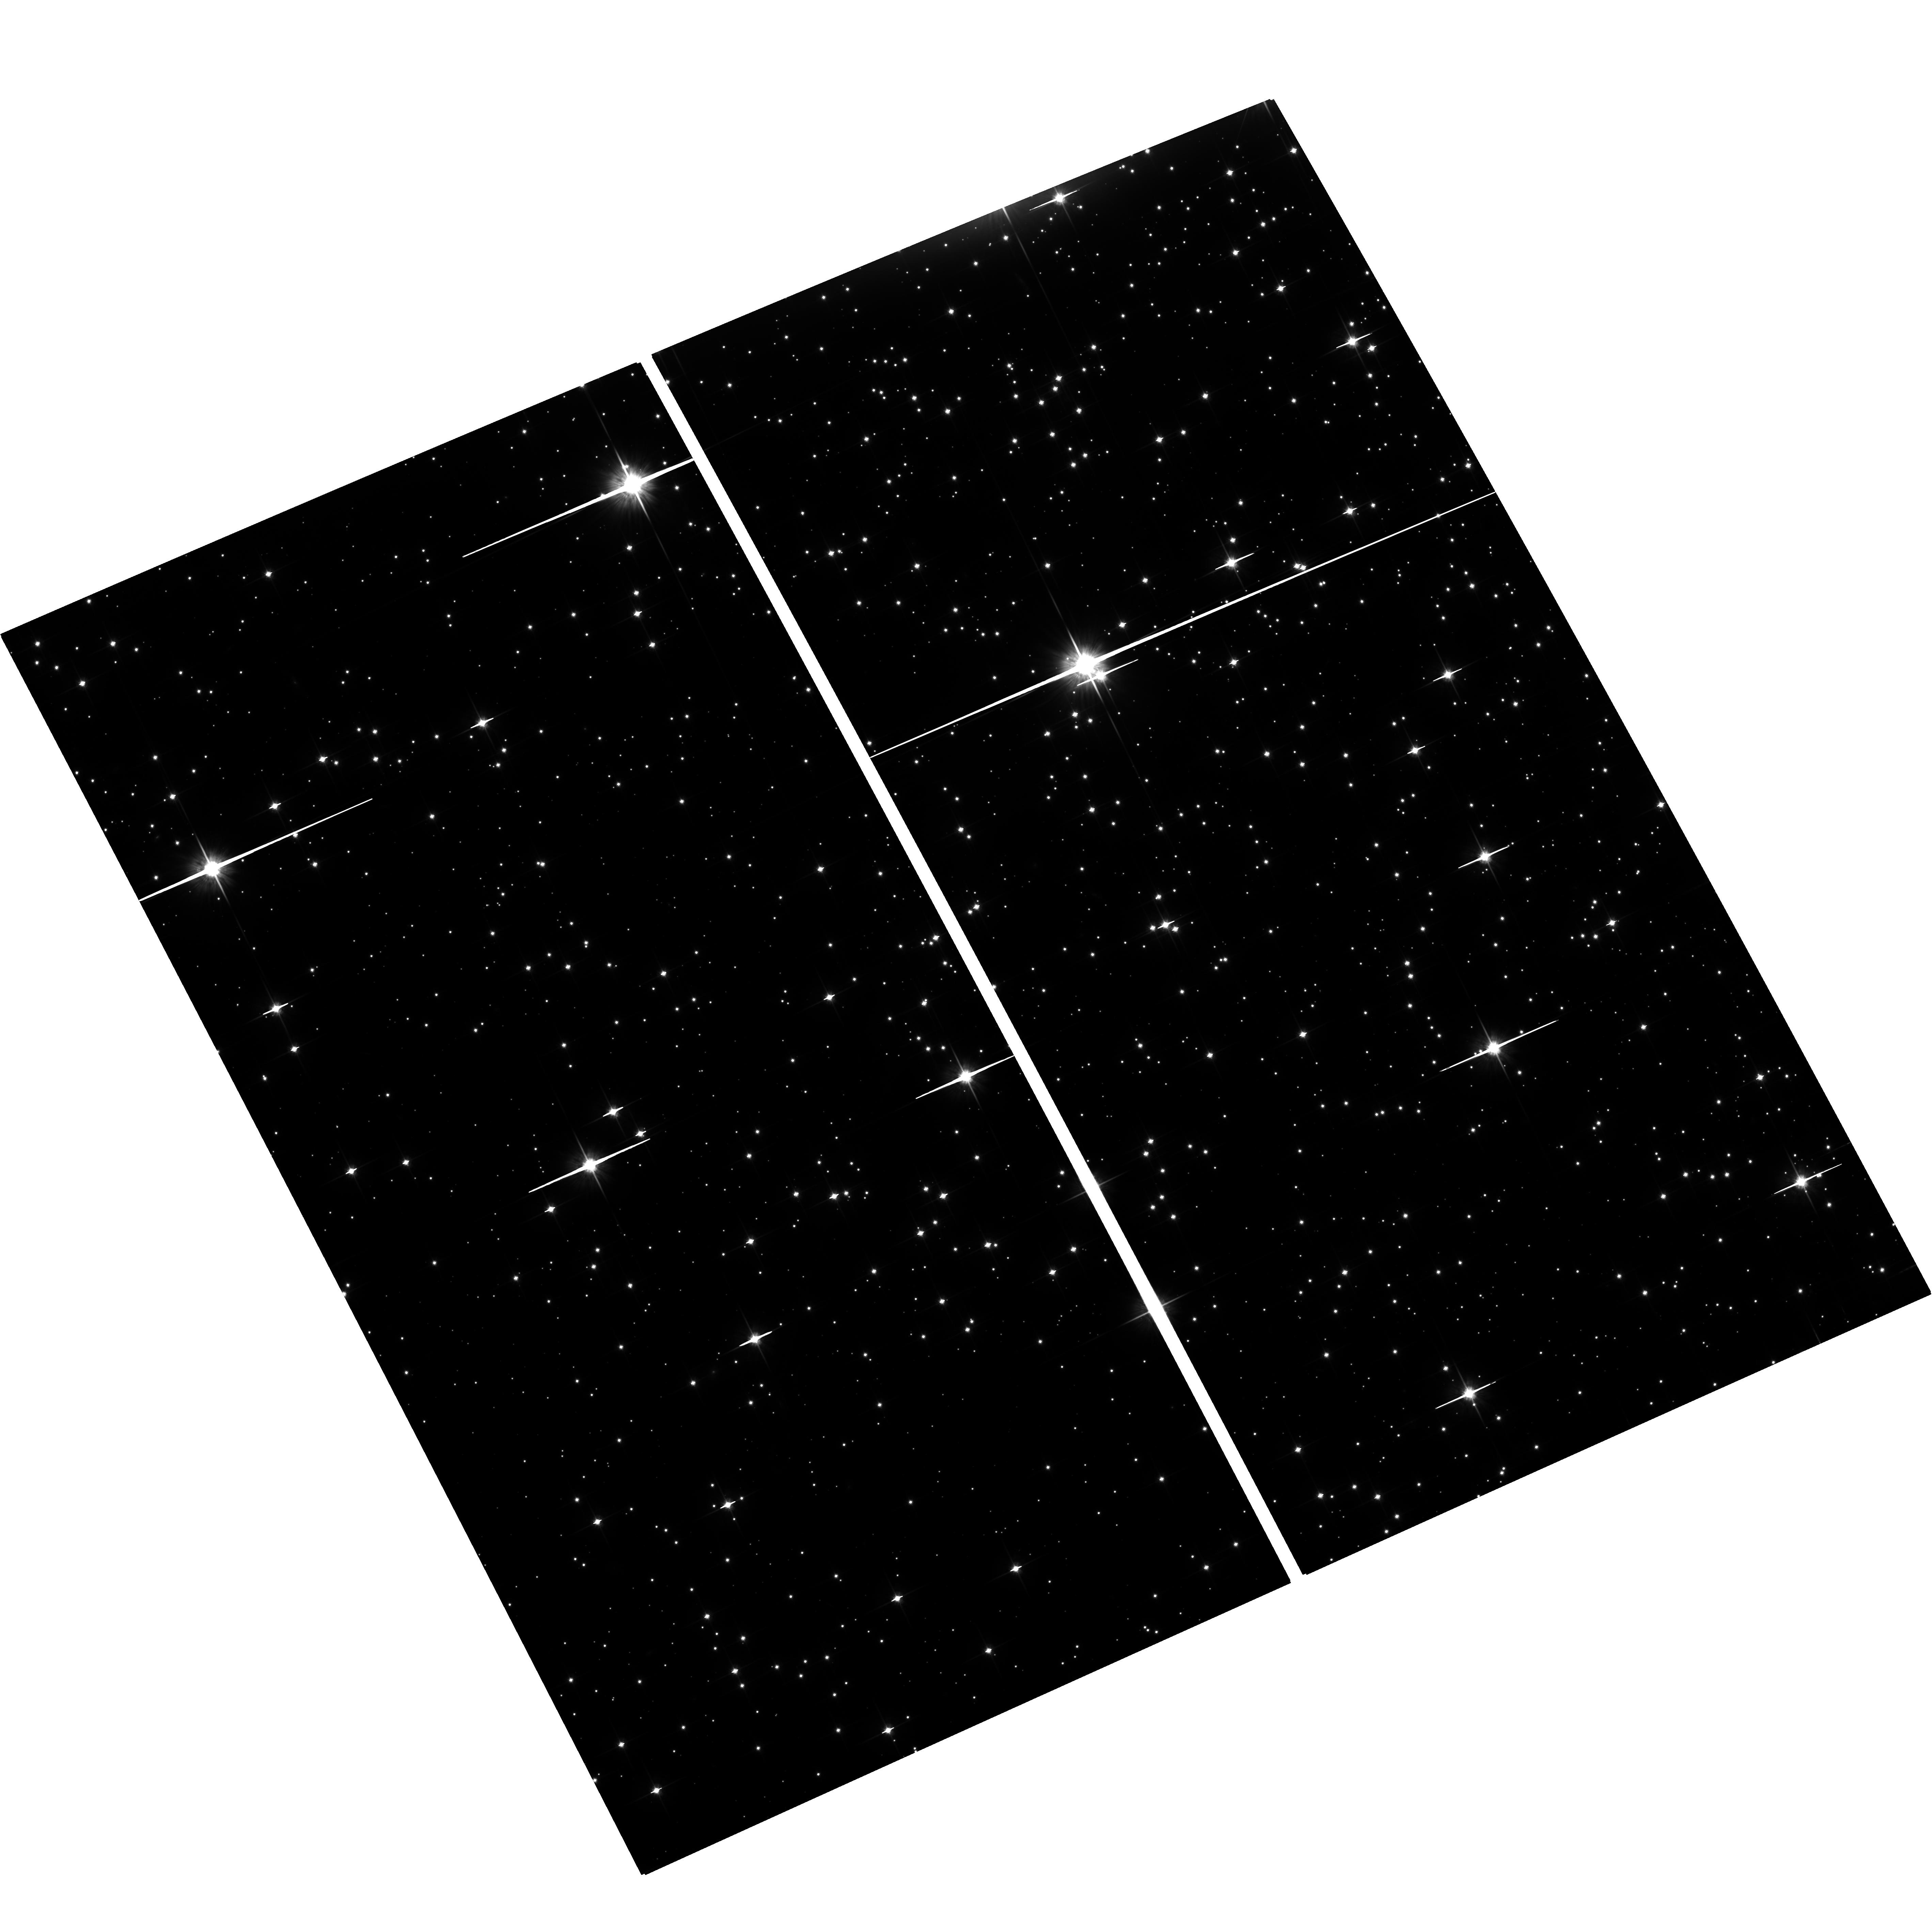
Target: M-4. Instrument: ACS/WFC. Filter: F814W. Exposure: 2.5 h. Observation ID: hst_12602_02_acs_wfc_f814w_jbqj02

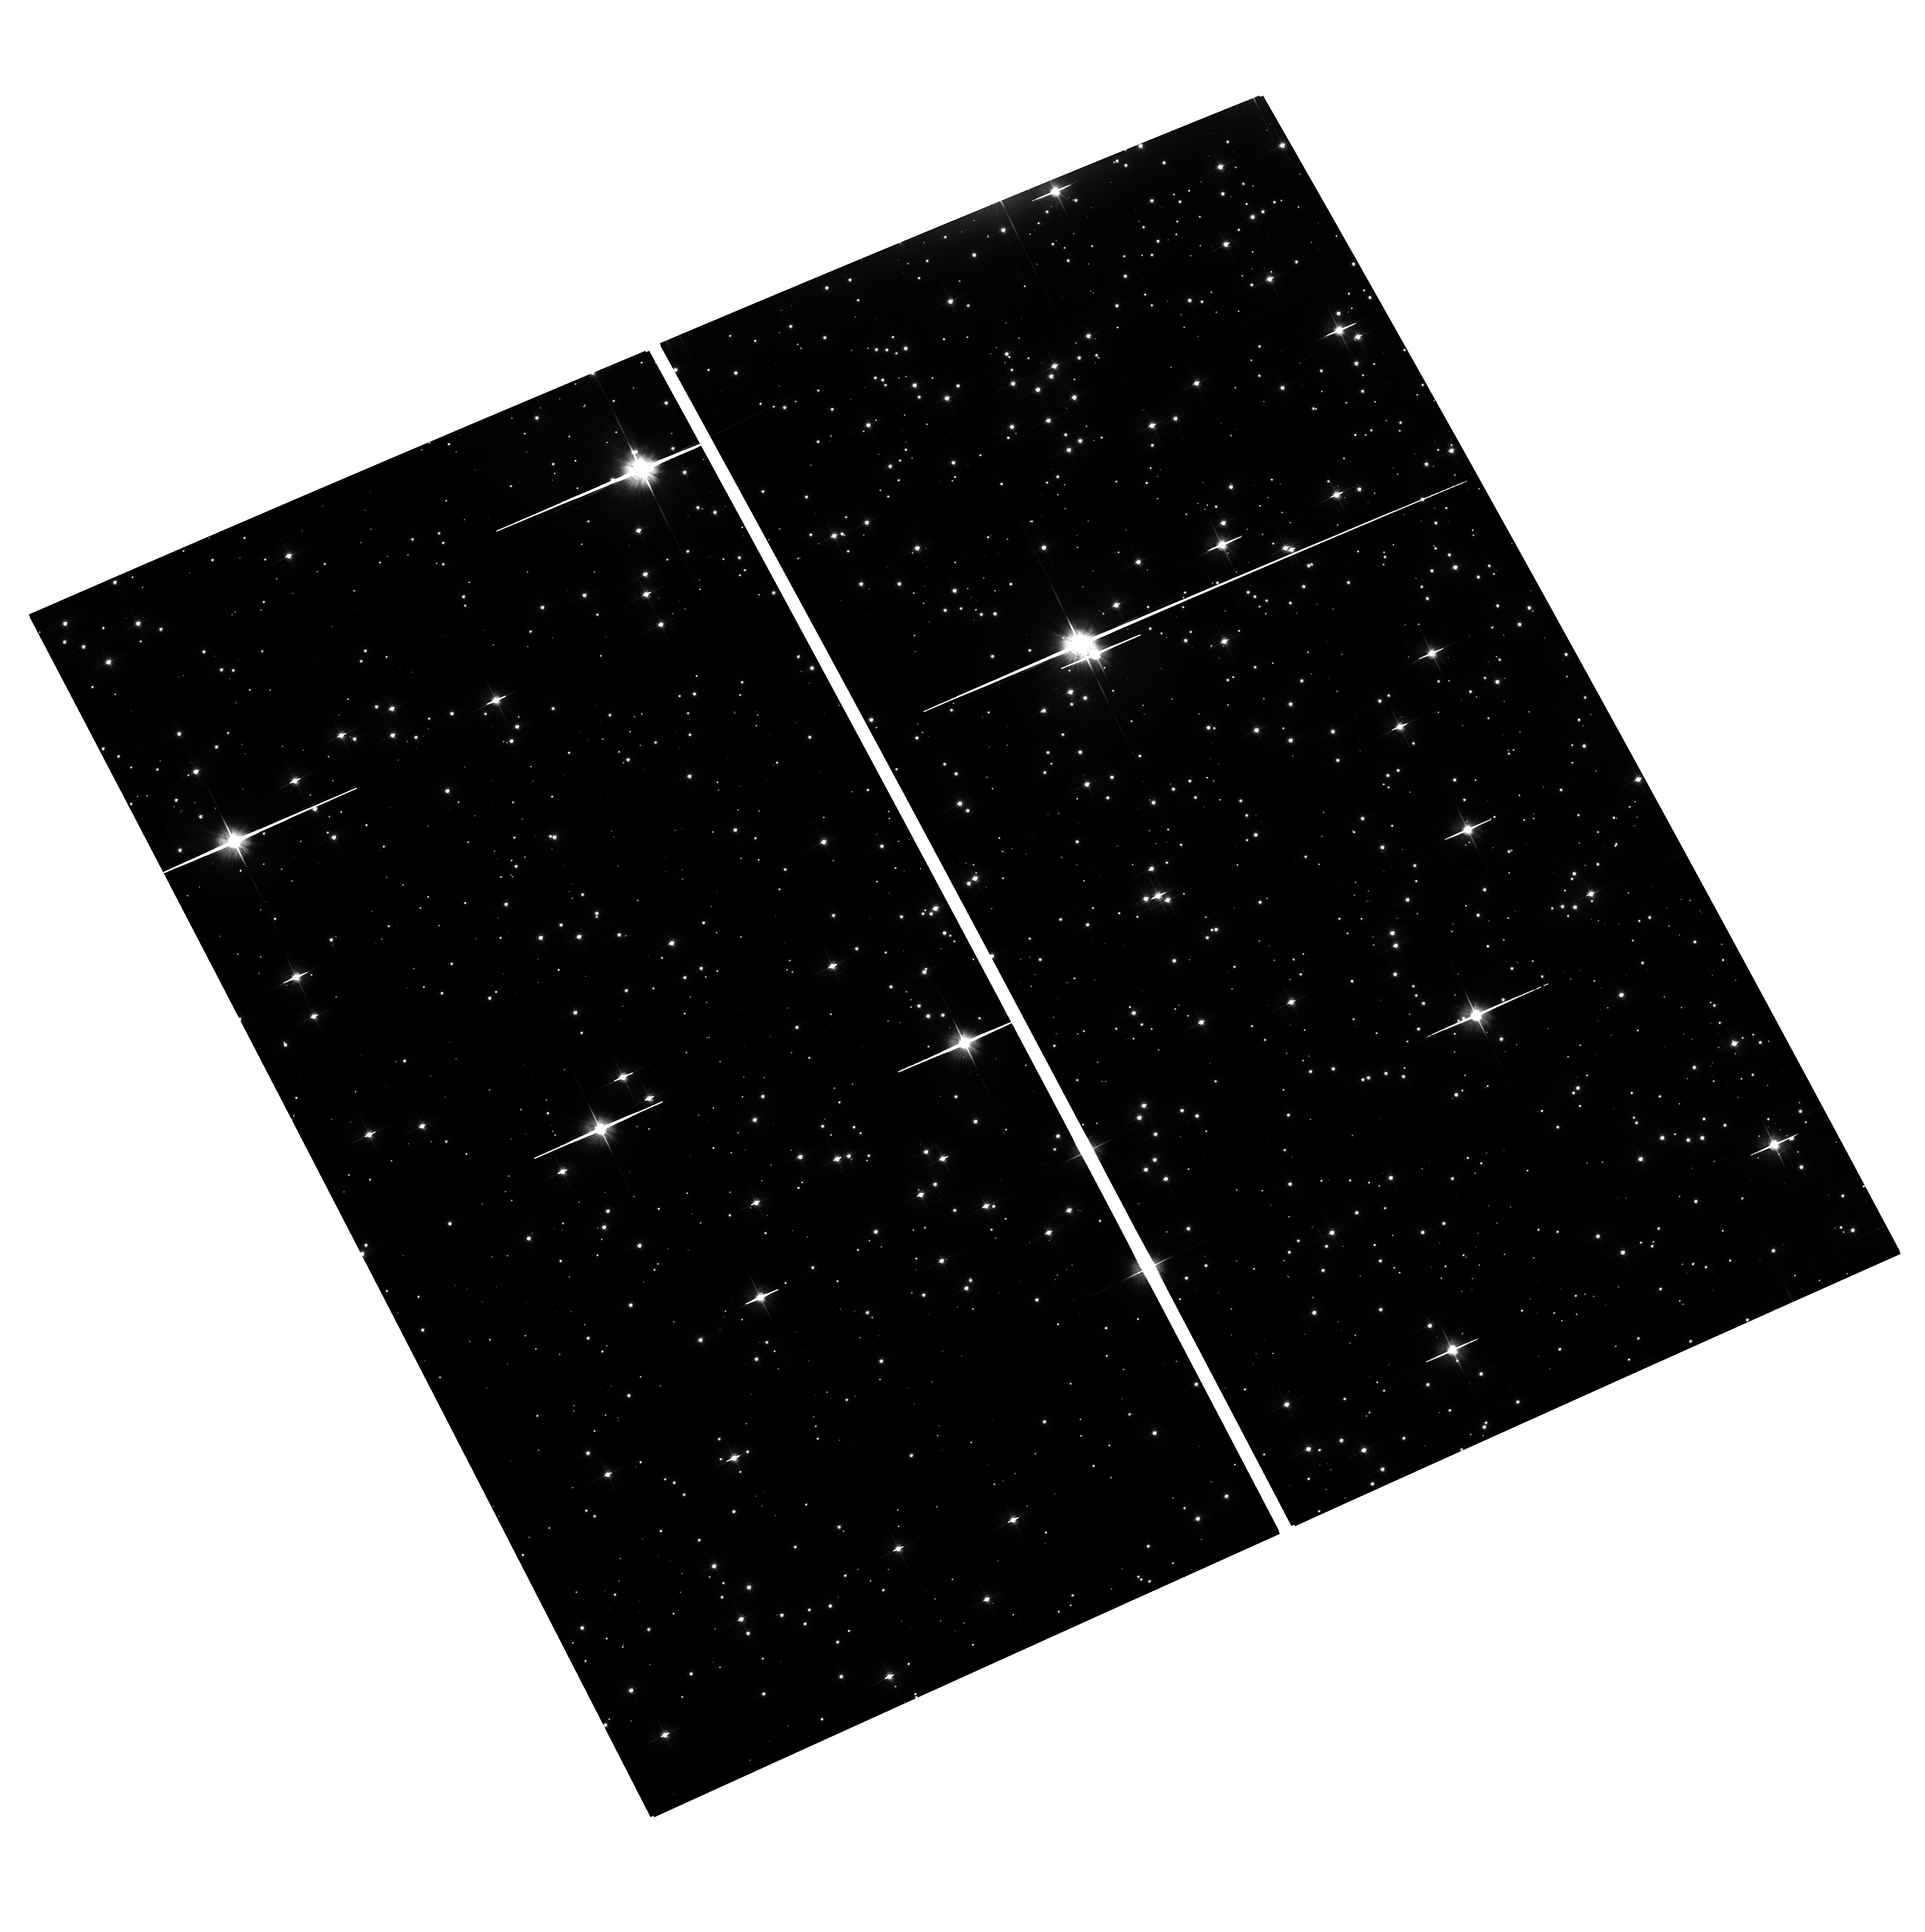
Target: M-4. Instrument: ACS/WFC. Filter: F606W. Exposure: 1.2 h. Observation ID: hst_12602_01_acs_wfc_f606w_jbqj01

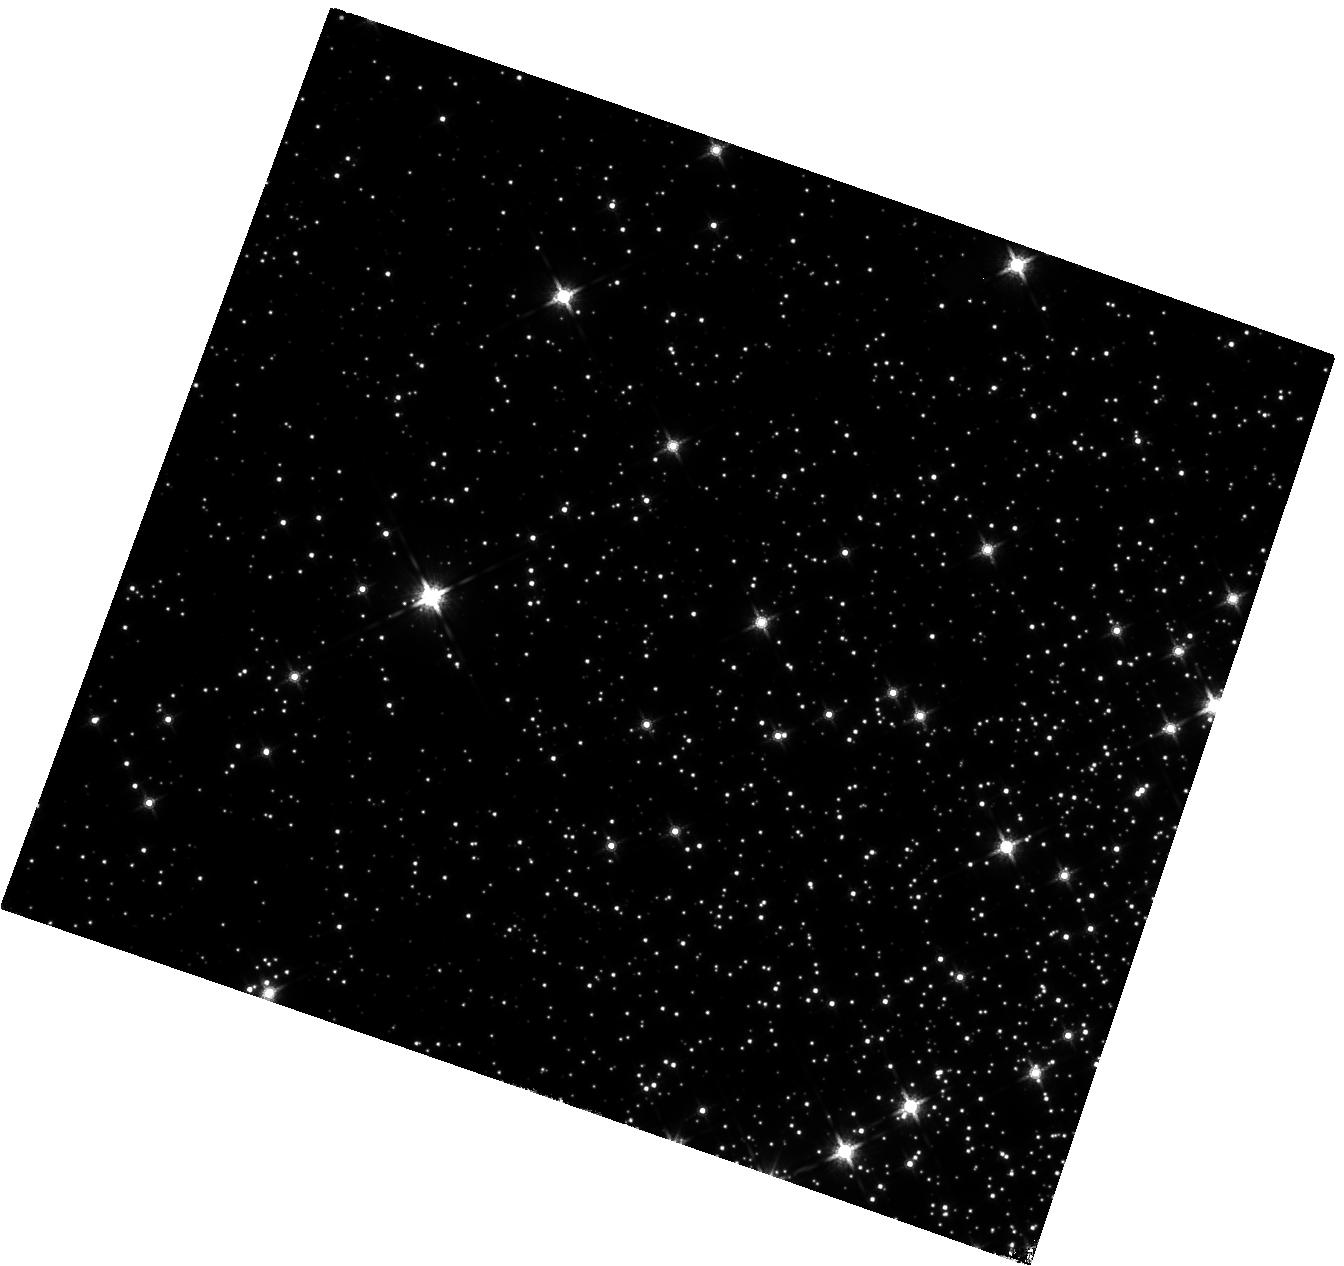
Target: M-4. Instrument: WFC3/IR. Filter: F160W. Exposure: 2.9 h. Observation ID: hst_12602_02_wfc3_ir_f160w_ibqj02

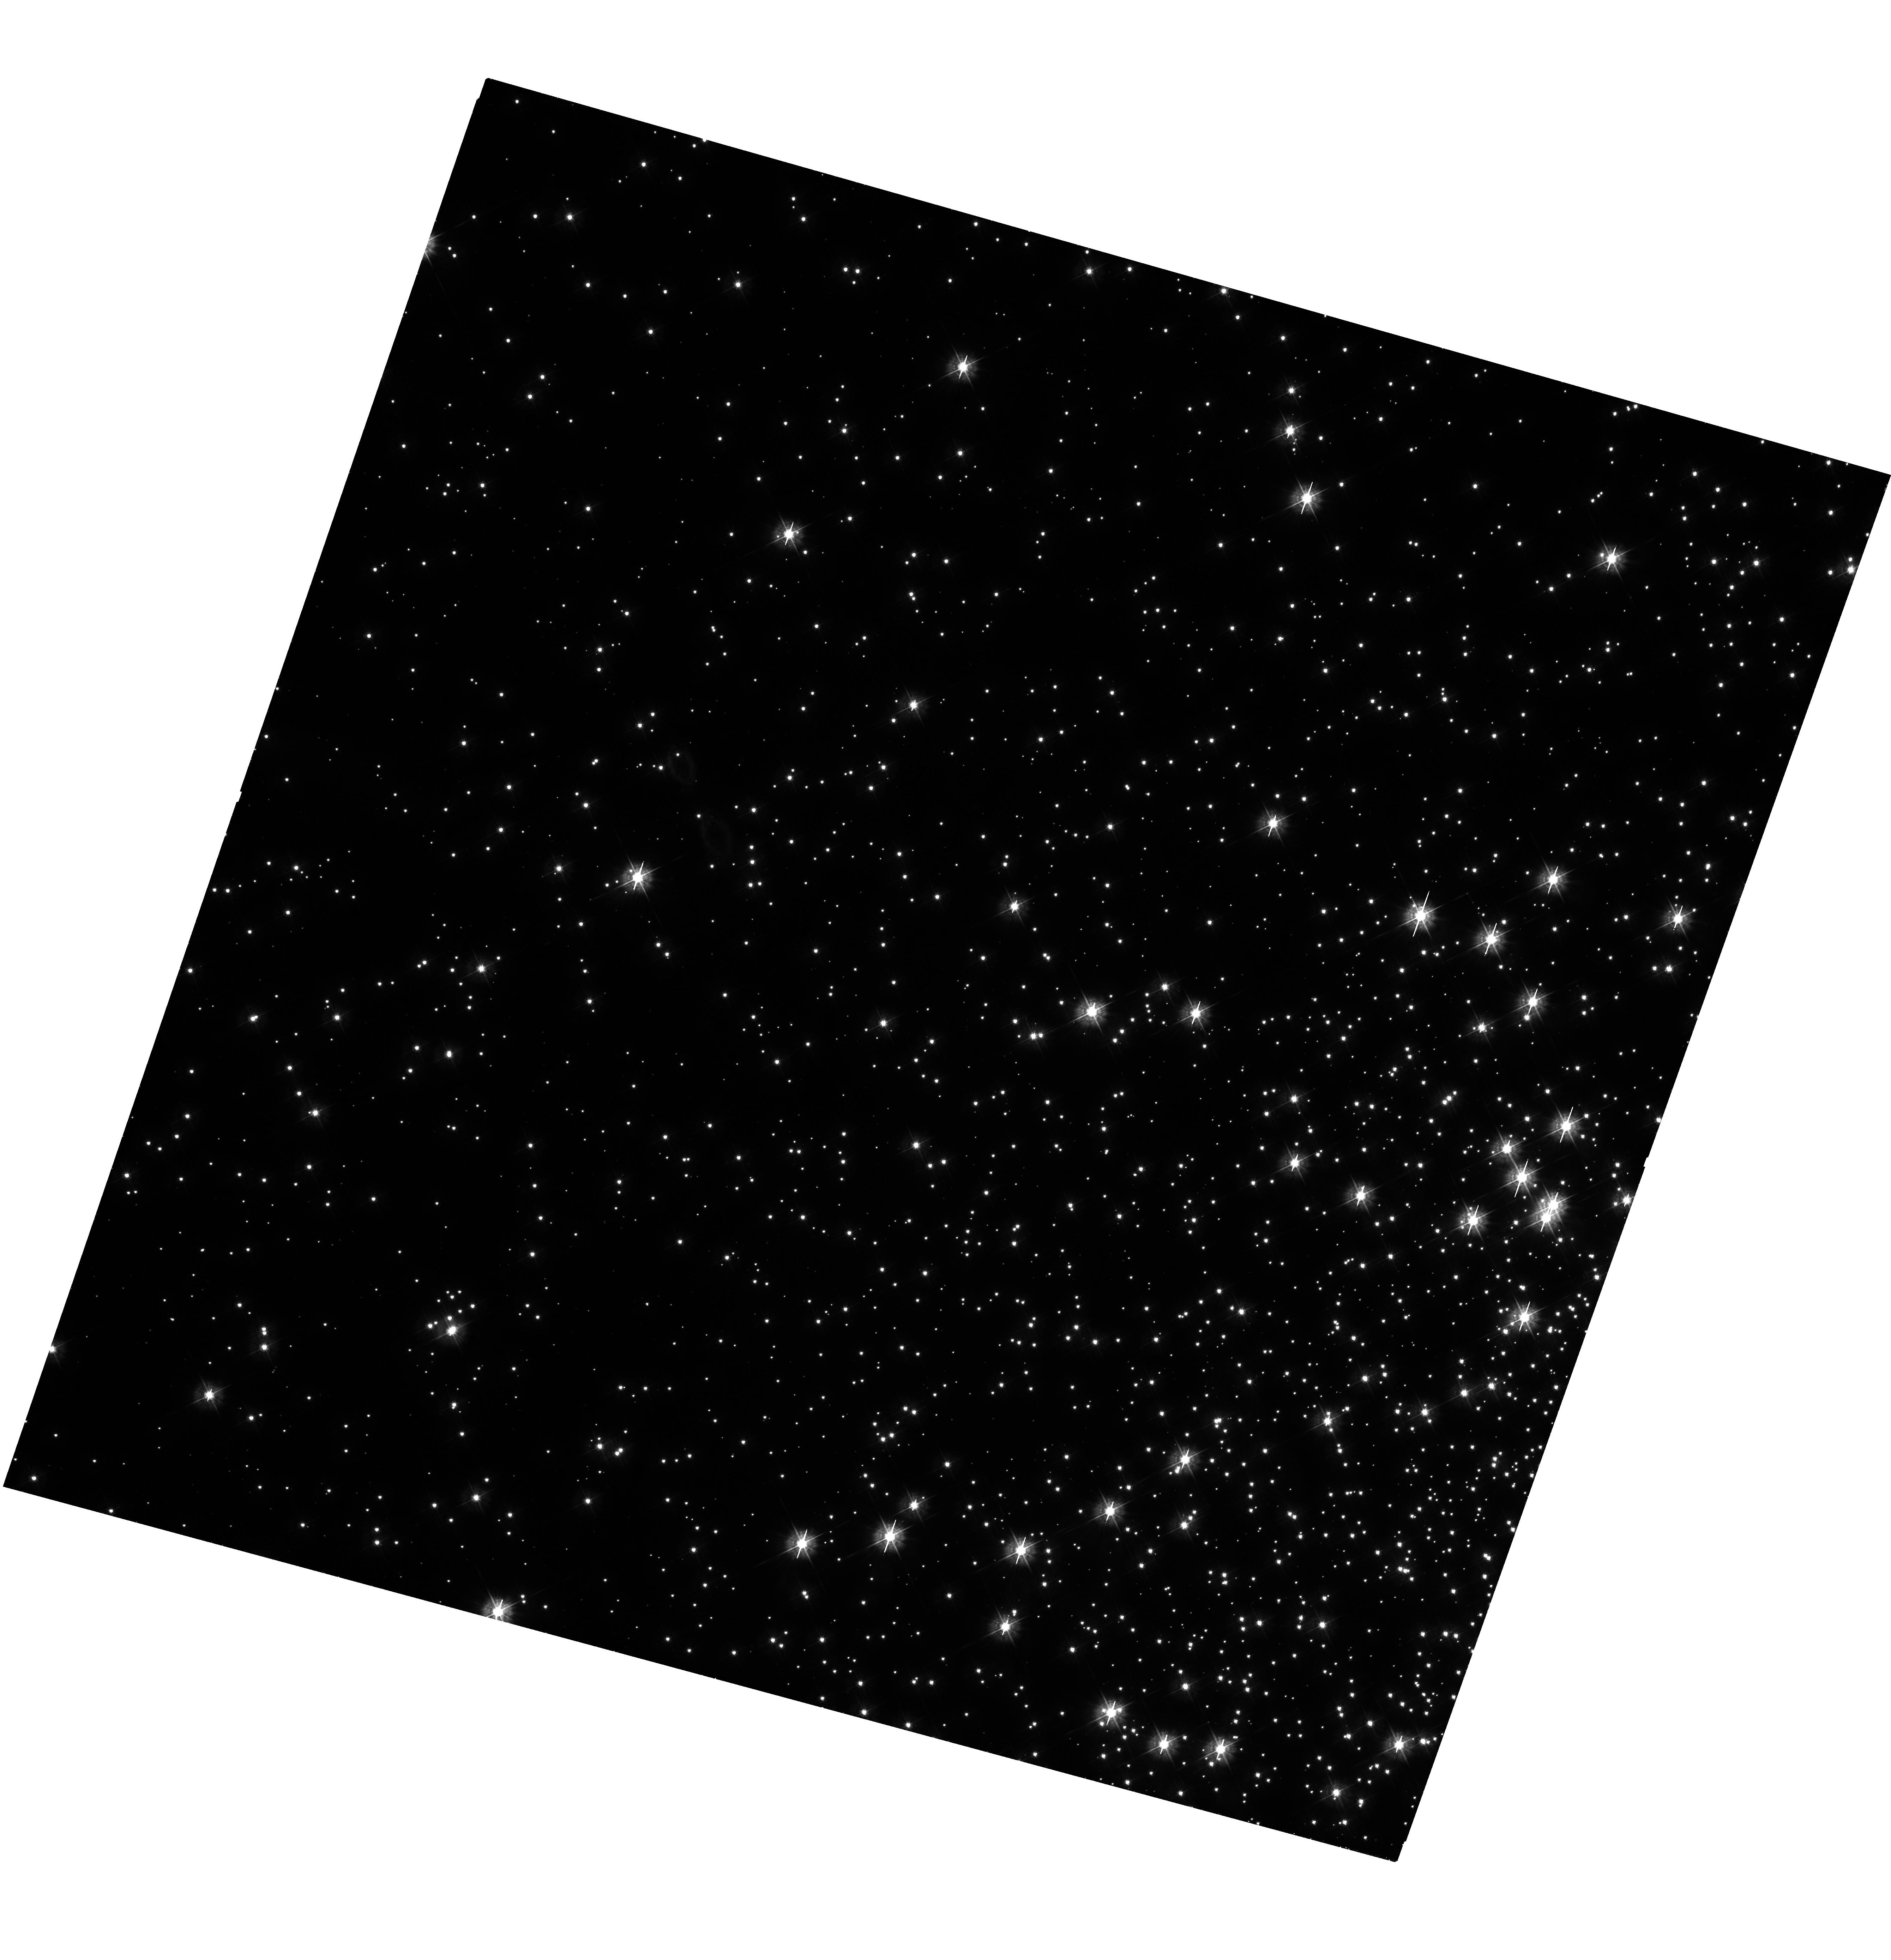
Target: M-4. Instrument: WFC3/UVIS. Filter: F390W. Exposure: 1.5 h. Observation ID: hst_12602_01_wfc3_uvis_f390w_ibqj01

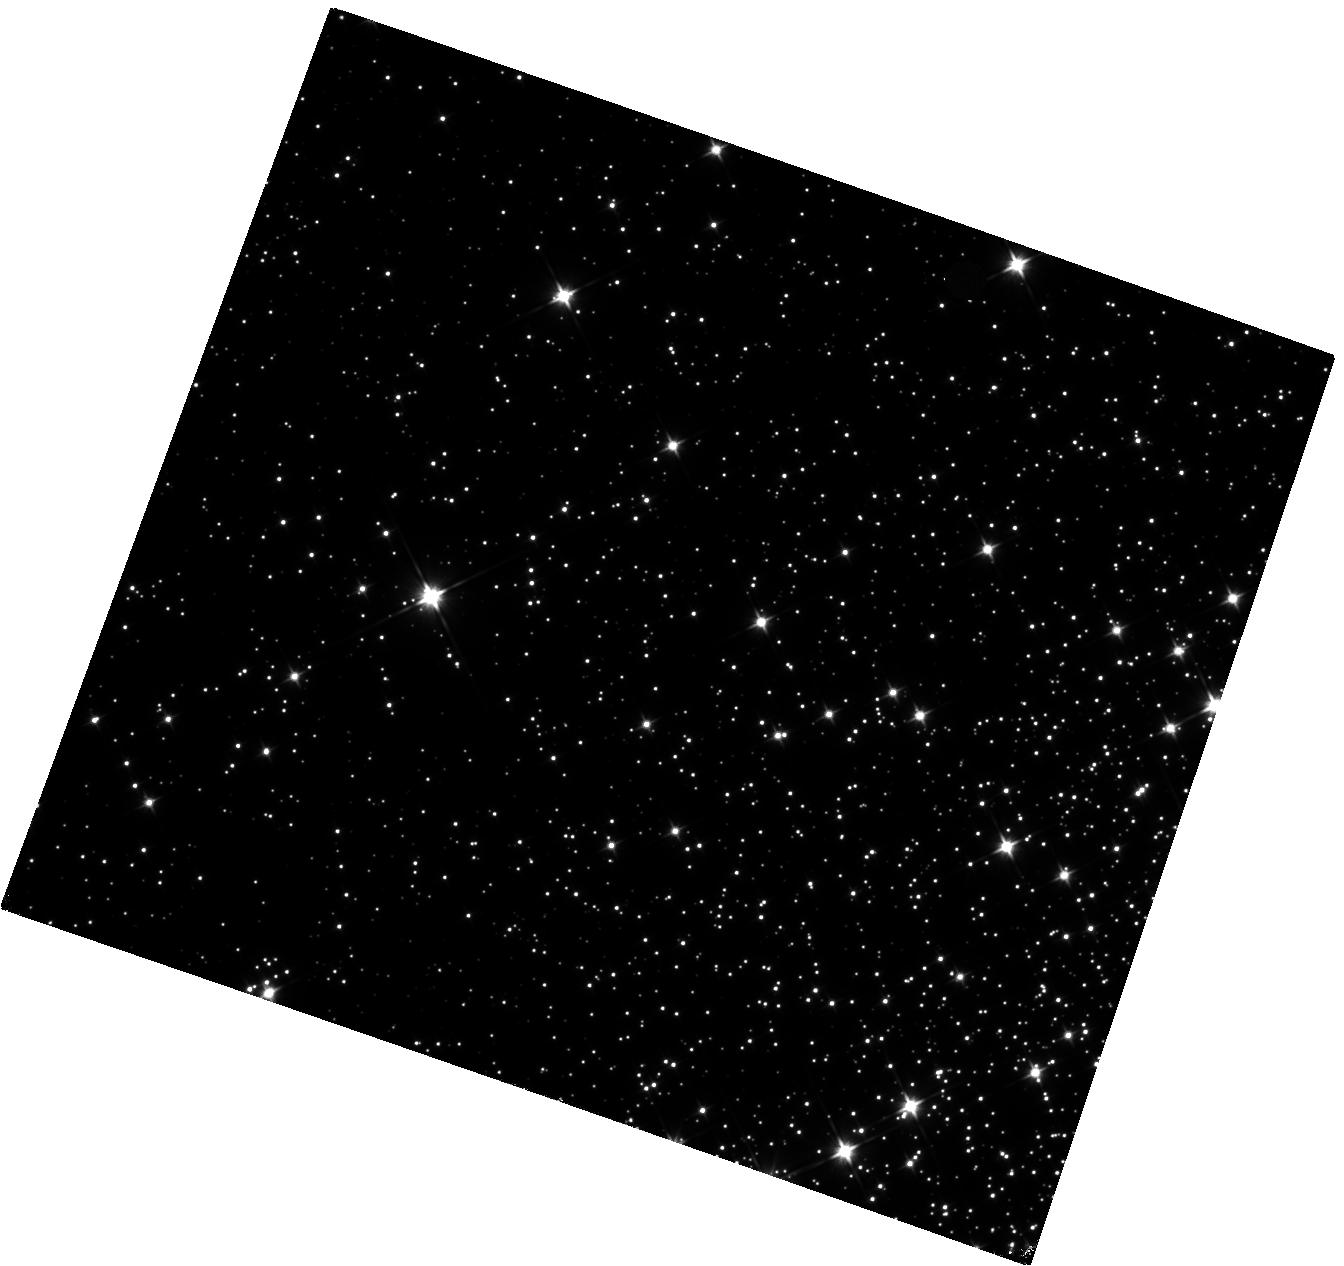
Target: M-4. Instrument: WFC3/IR. Filter: F110W. Exposure: 1.5 h. Observation ID: hst_12602_01_wfc3_ir_f110w_ibqj01

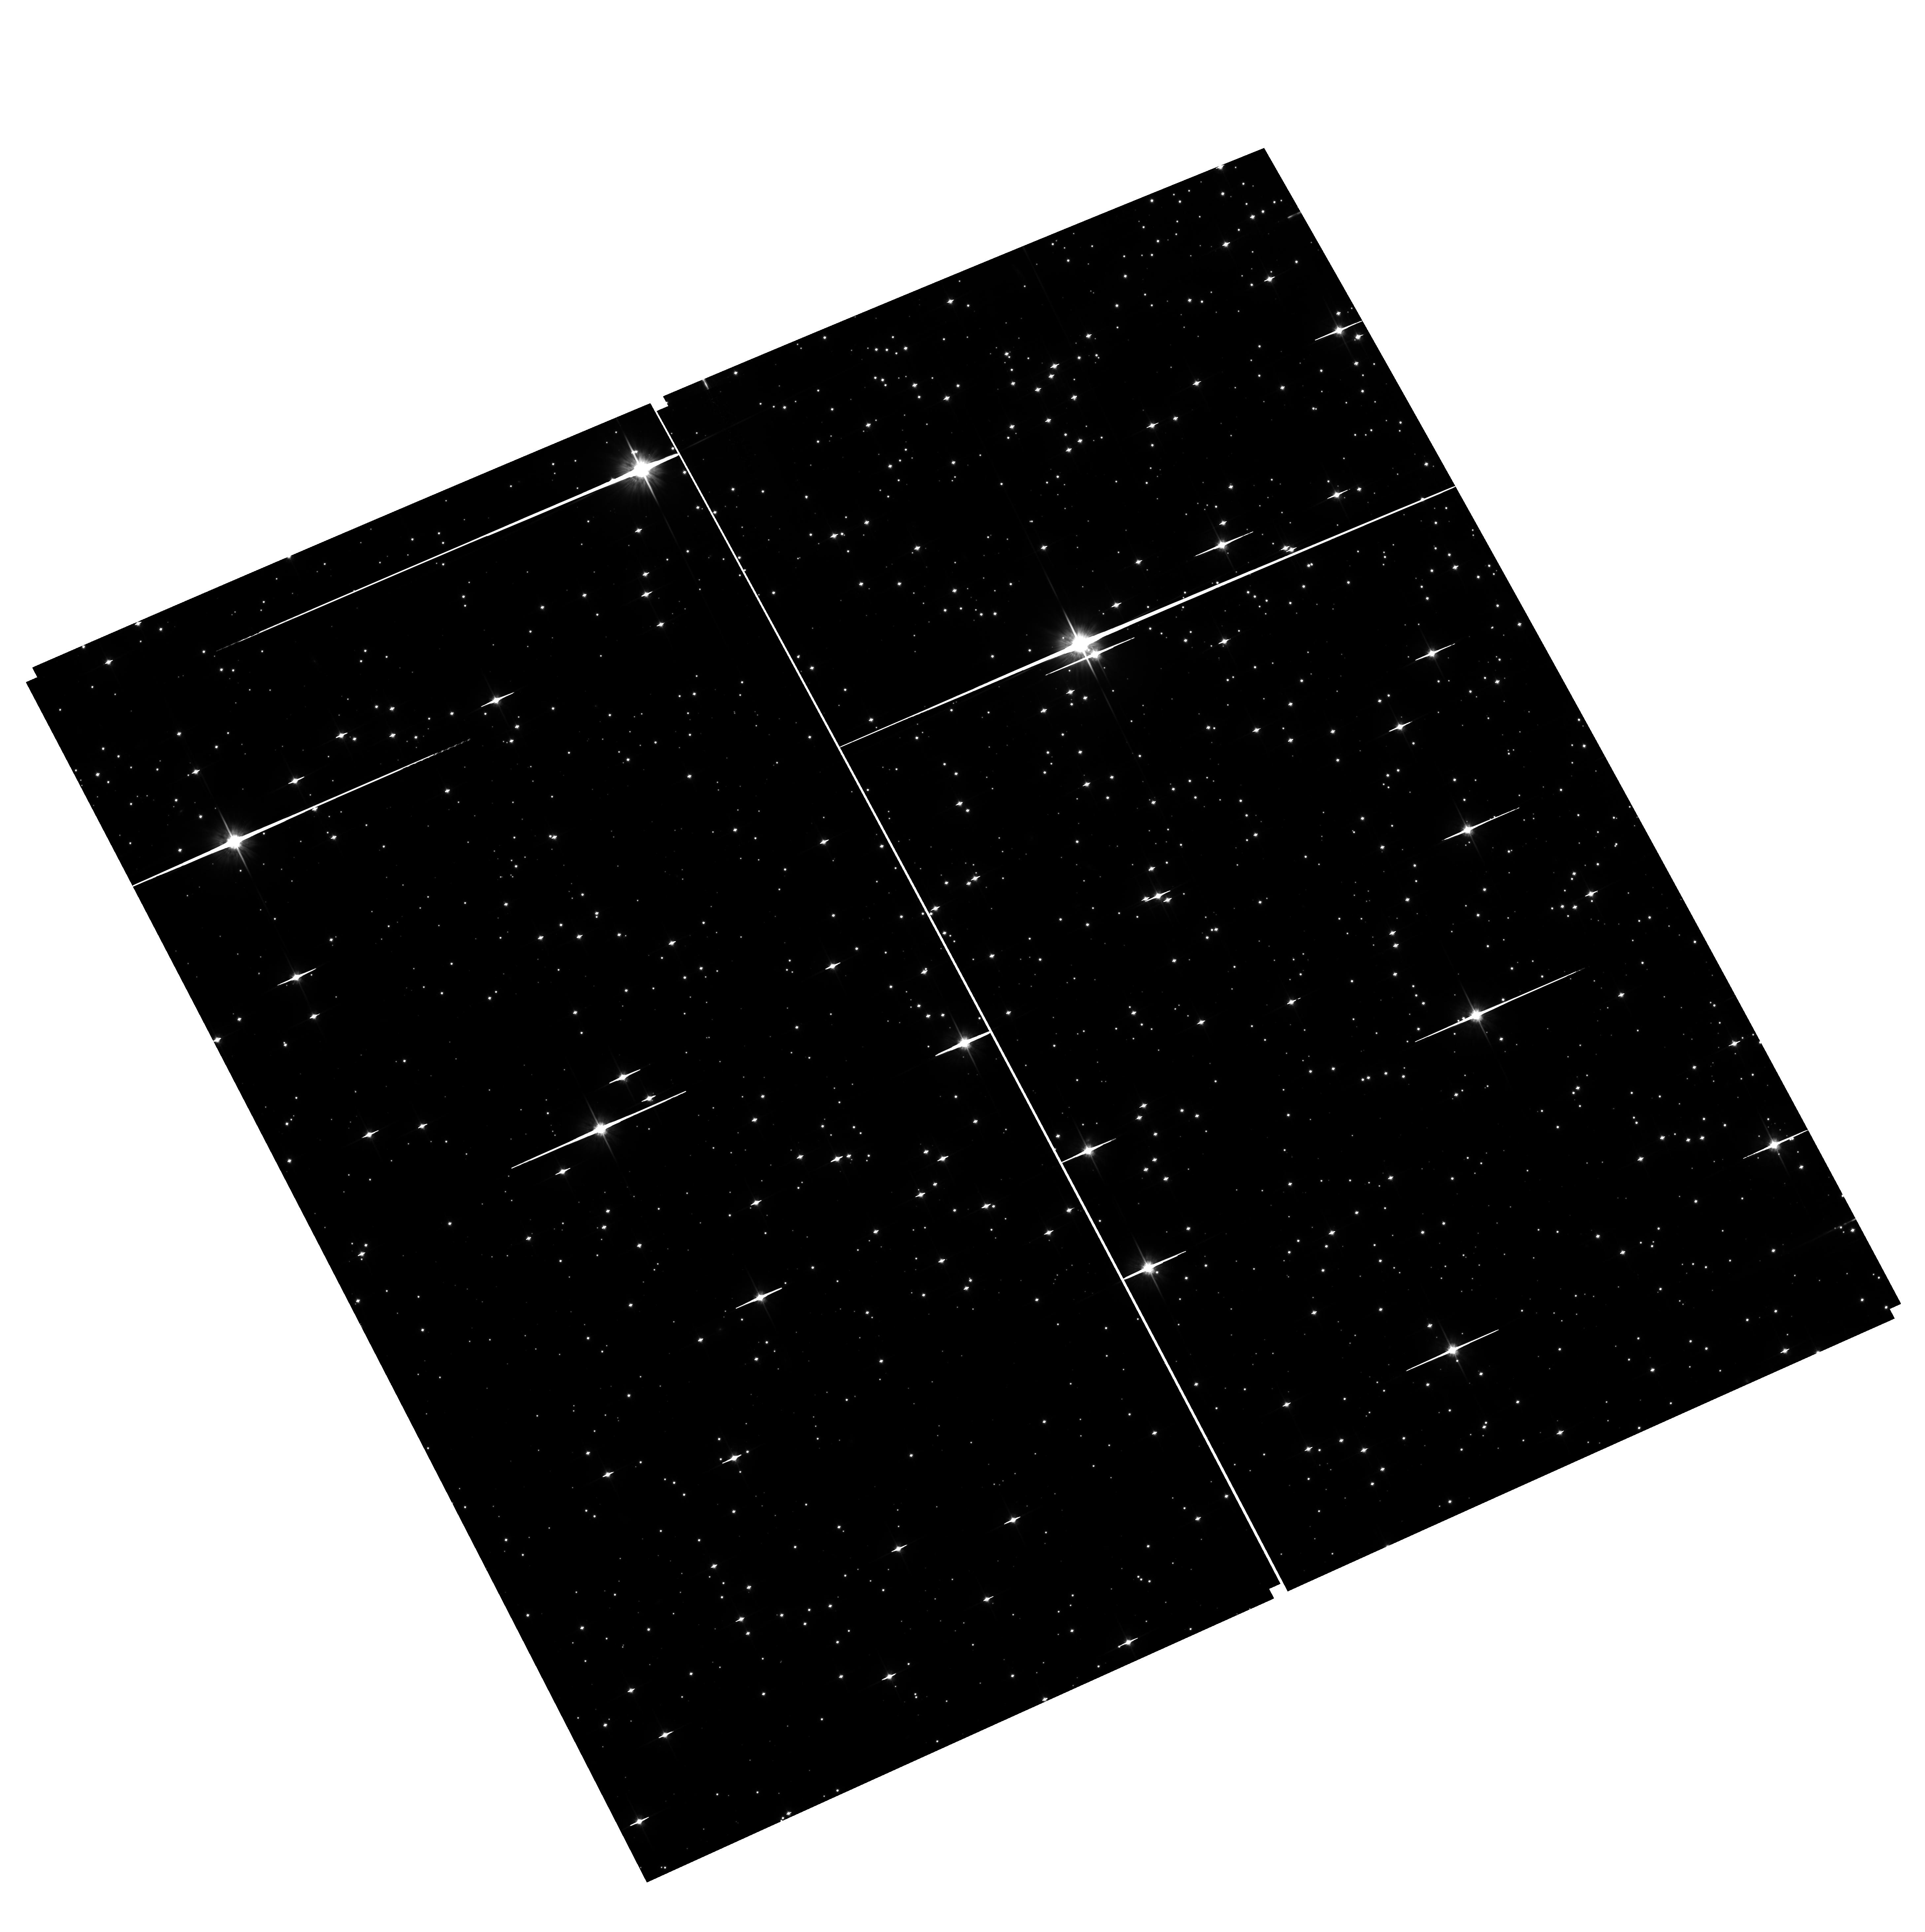
Target: M-4. Instrument: ACS/WFC. Filter: F814W. Exposure: 1.4 h. Observation ID: hst_12602_01_acs_wfc_f814w_jbqj01

Beyond the Hydrogen-burning limit: Deep IR observations of the Globular Clusters M4 (PI: Dieball, Andrea)

We propose to use ultra-deep near-infrared imaging with WFC3 in M4 to explore the very lowest mass domain in this globular cluster. We expect to detect the first brown dwarfs in globular clusters, and in fact perhaps the first PopII BDs anywhere. In doing so, we will also explore the hydrogen-burning limit and determine the mass-luminosity relationship around the stellar/sub-stellar border of the main sequence. In addition we will search the cluster white dwarfs for evidence of infrared excess which could herald the presence of a planetary disk or planets themselves. This ultra-deep near-IR data set will allow us to test fundamental physical predictions quantitatively for the first time. This will have important consequences for many astrophysical aspects from stellar structure and evolution, to planet formation in the early Universe, to ages, formation and evolution of GCs.